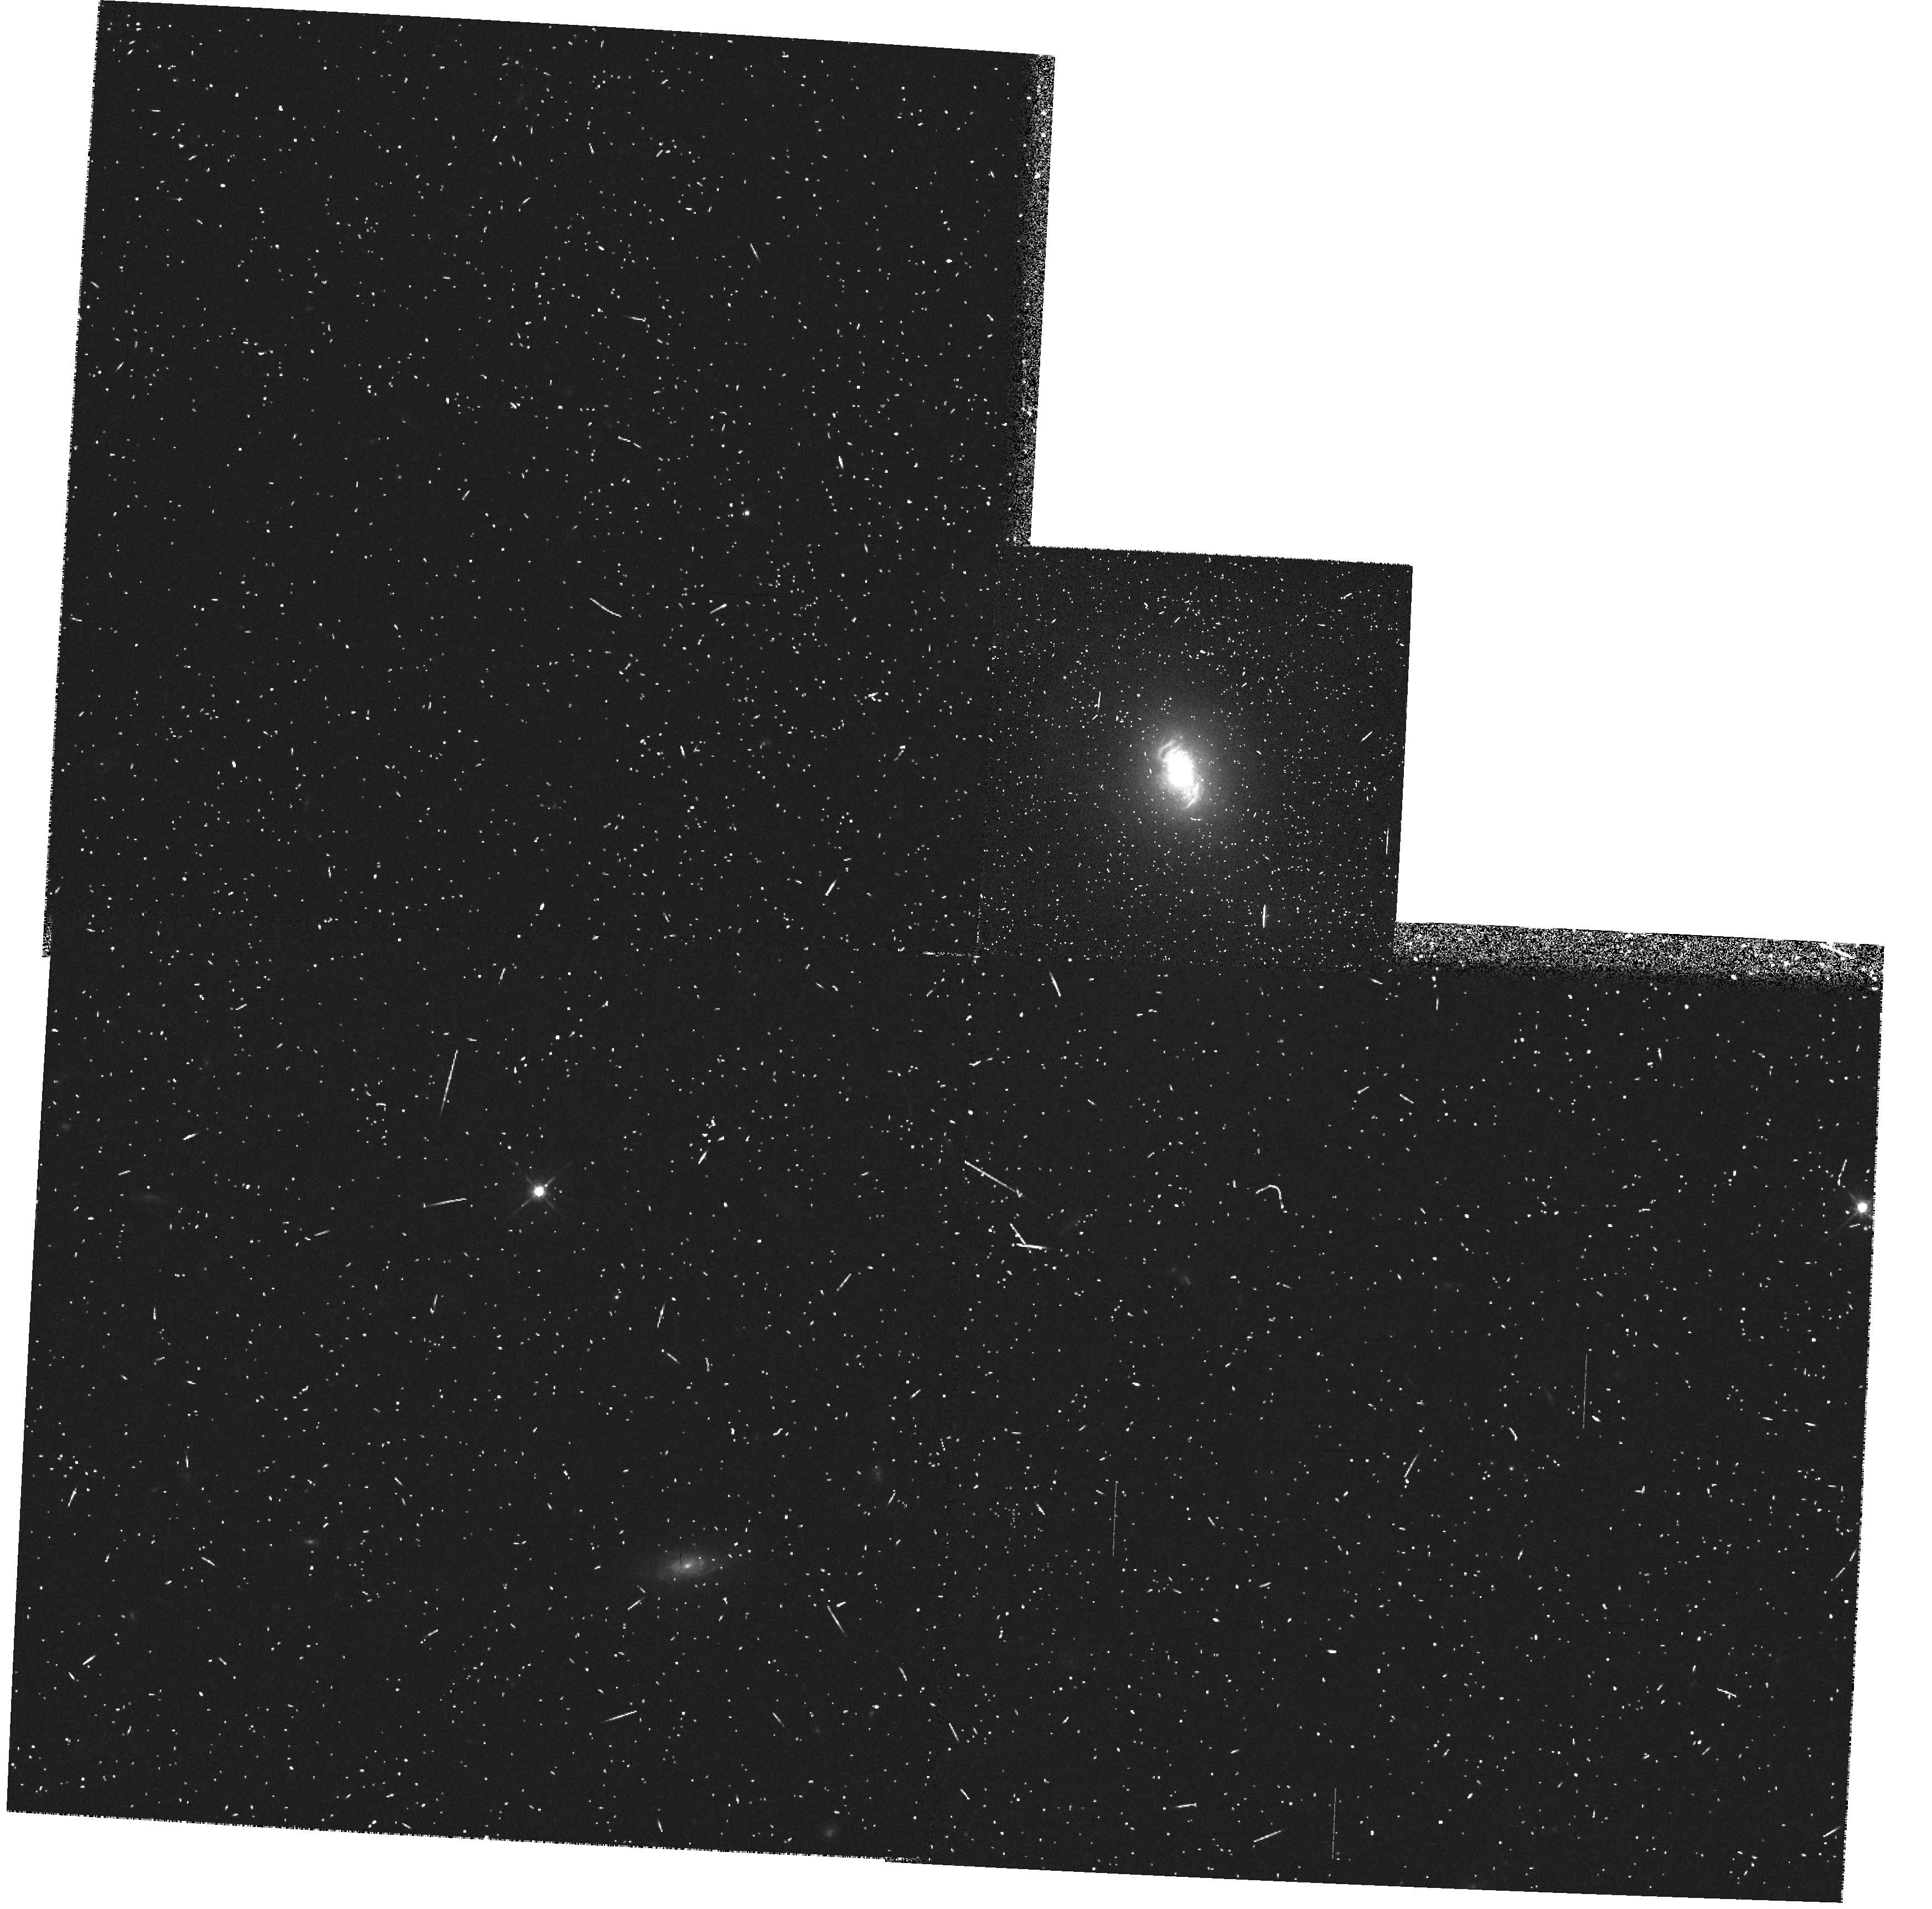
Target: IRAS11058-1131. Instrument: WFPC2/PC. Filter: F675W. Exposure: 10 min. Observation ID: hst_5746_03_wfpc2_pc_f675w_u2mg03

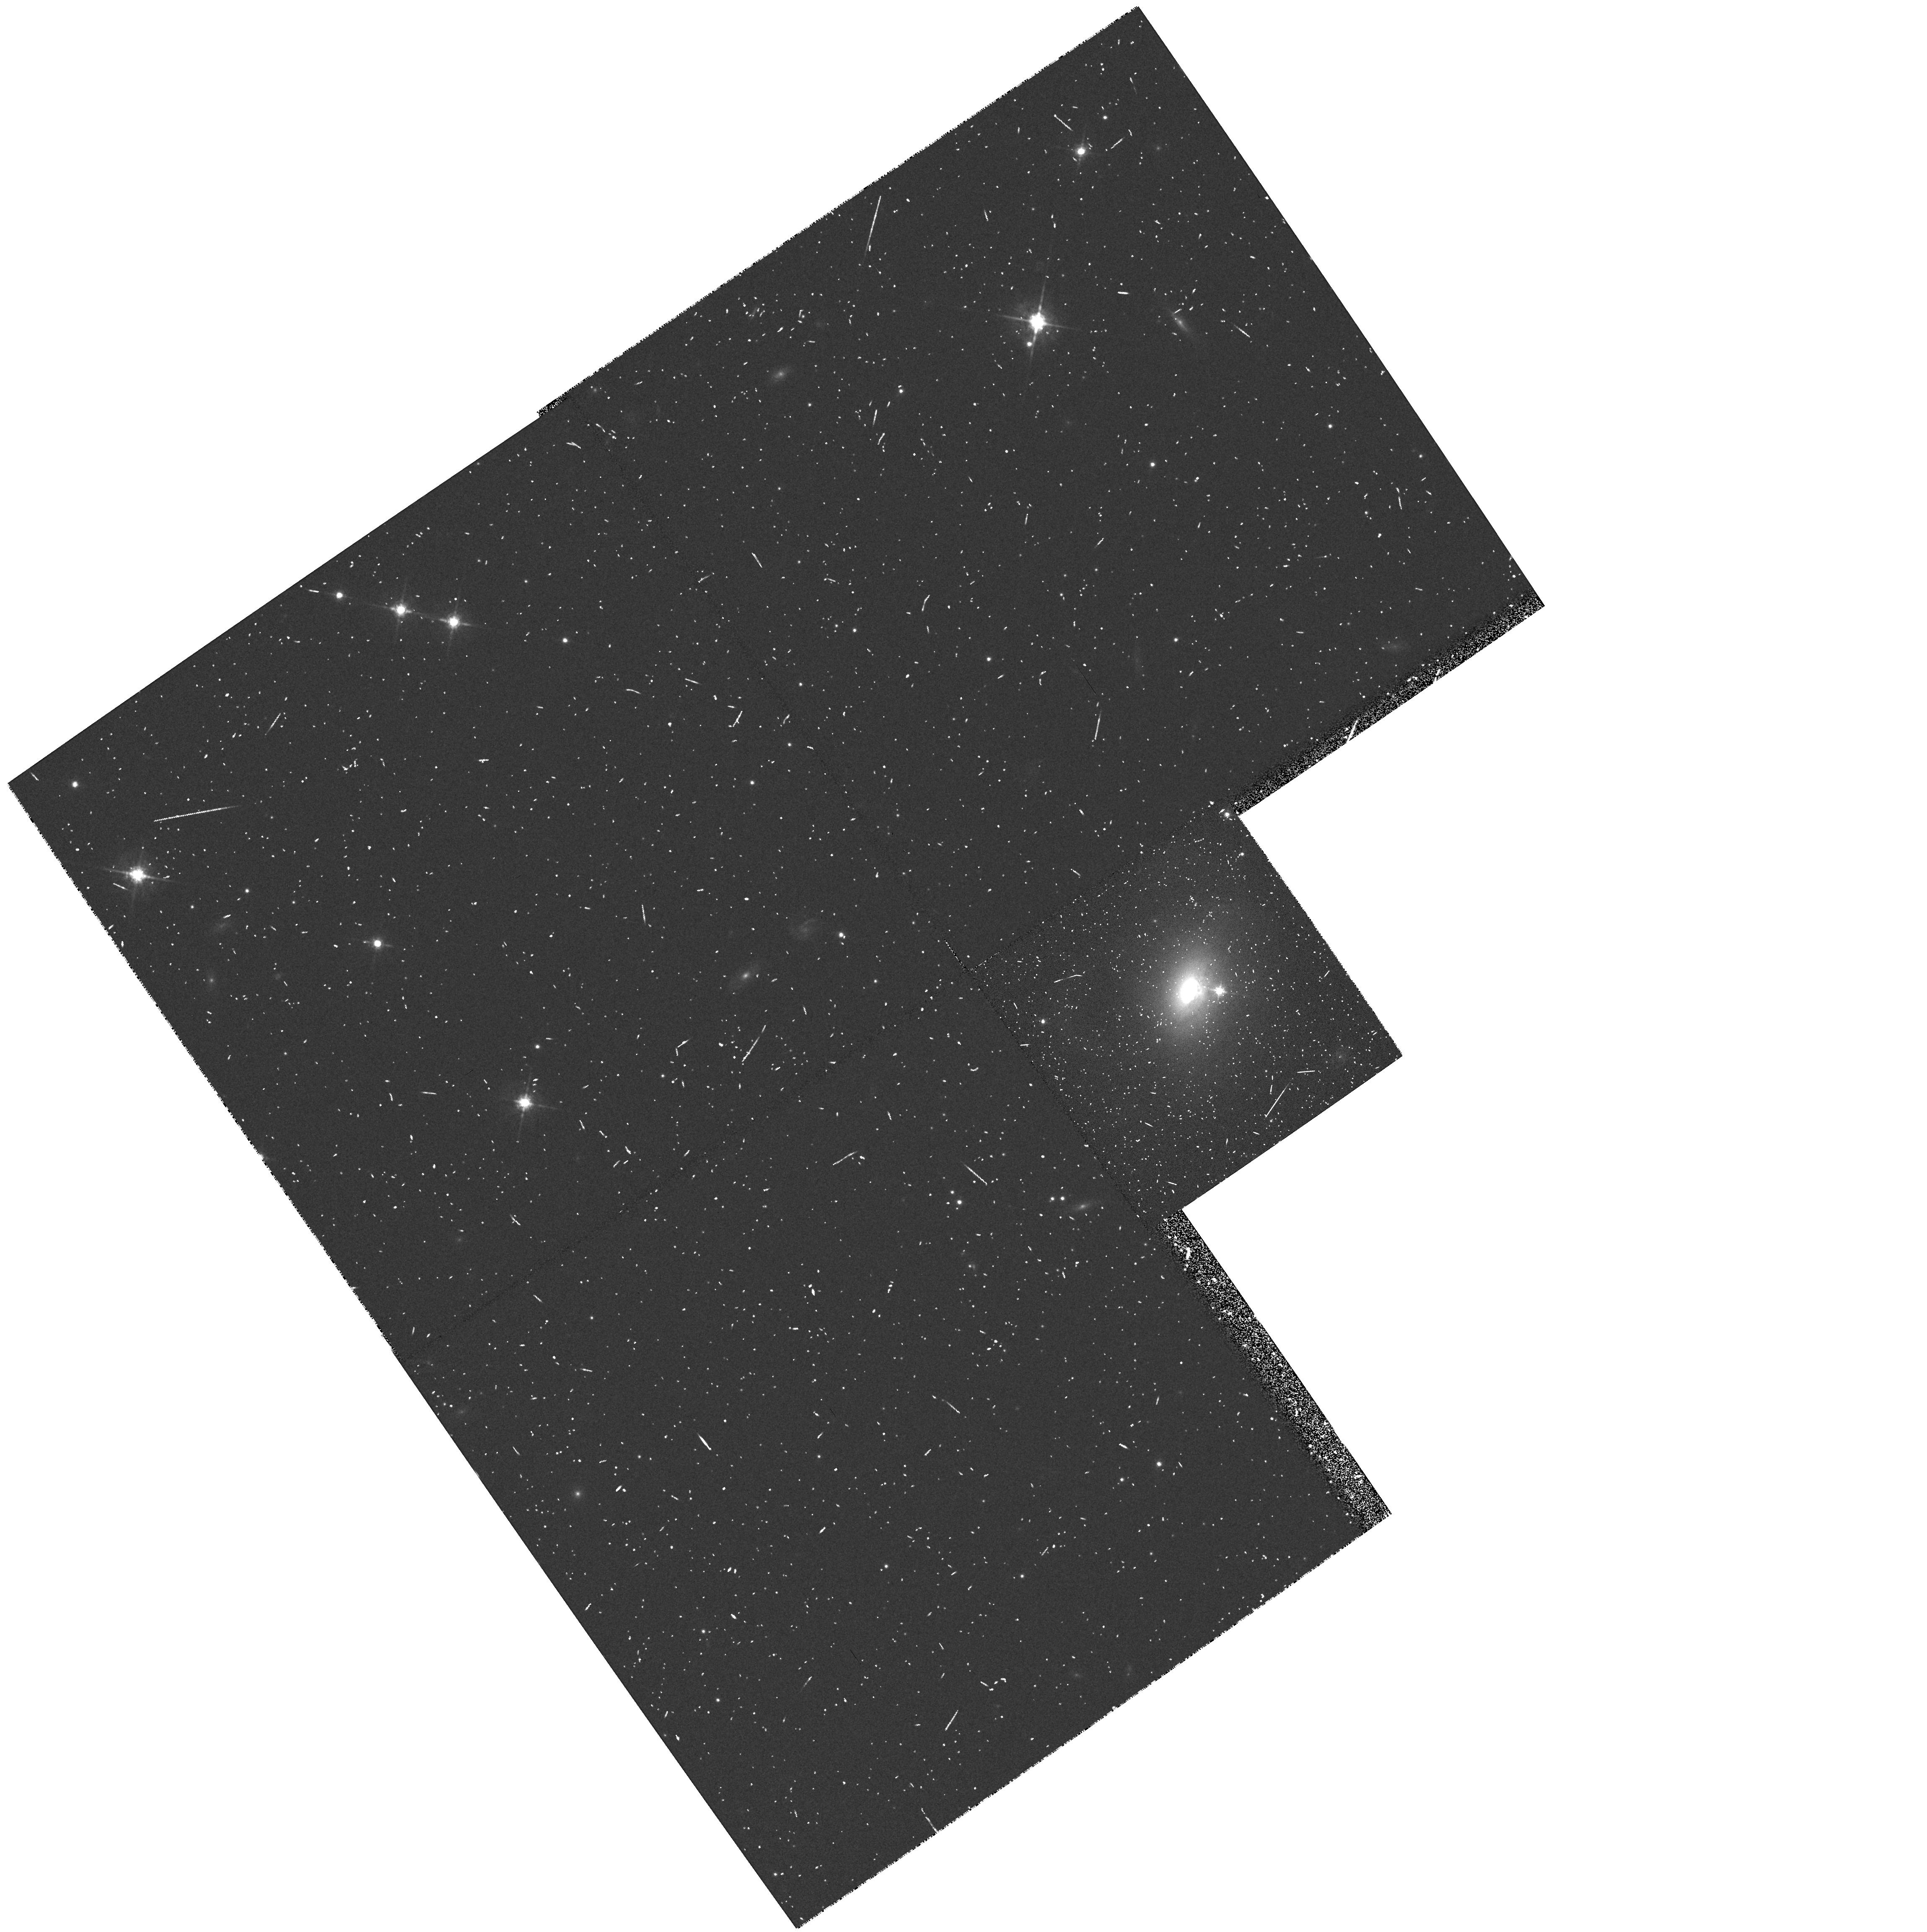
Target: IRAS19580-1818. Instrument: WFPC2/PC. Filter: F675W. Exposure: 10 min. Observation ID: hst_5746_02_wfpc2_pc_f675w_u2mg02

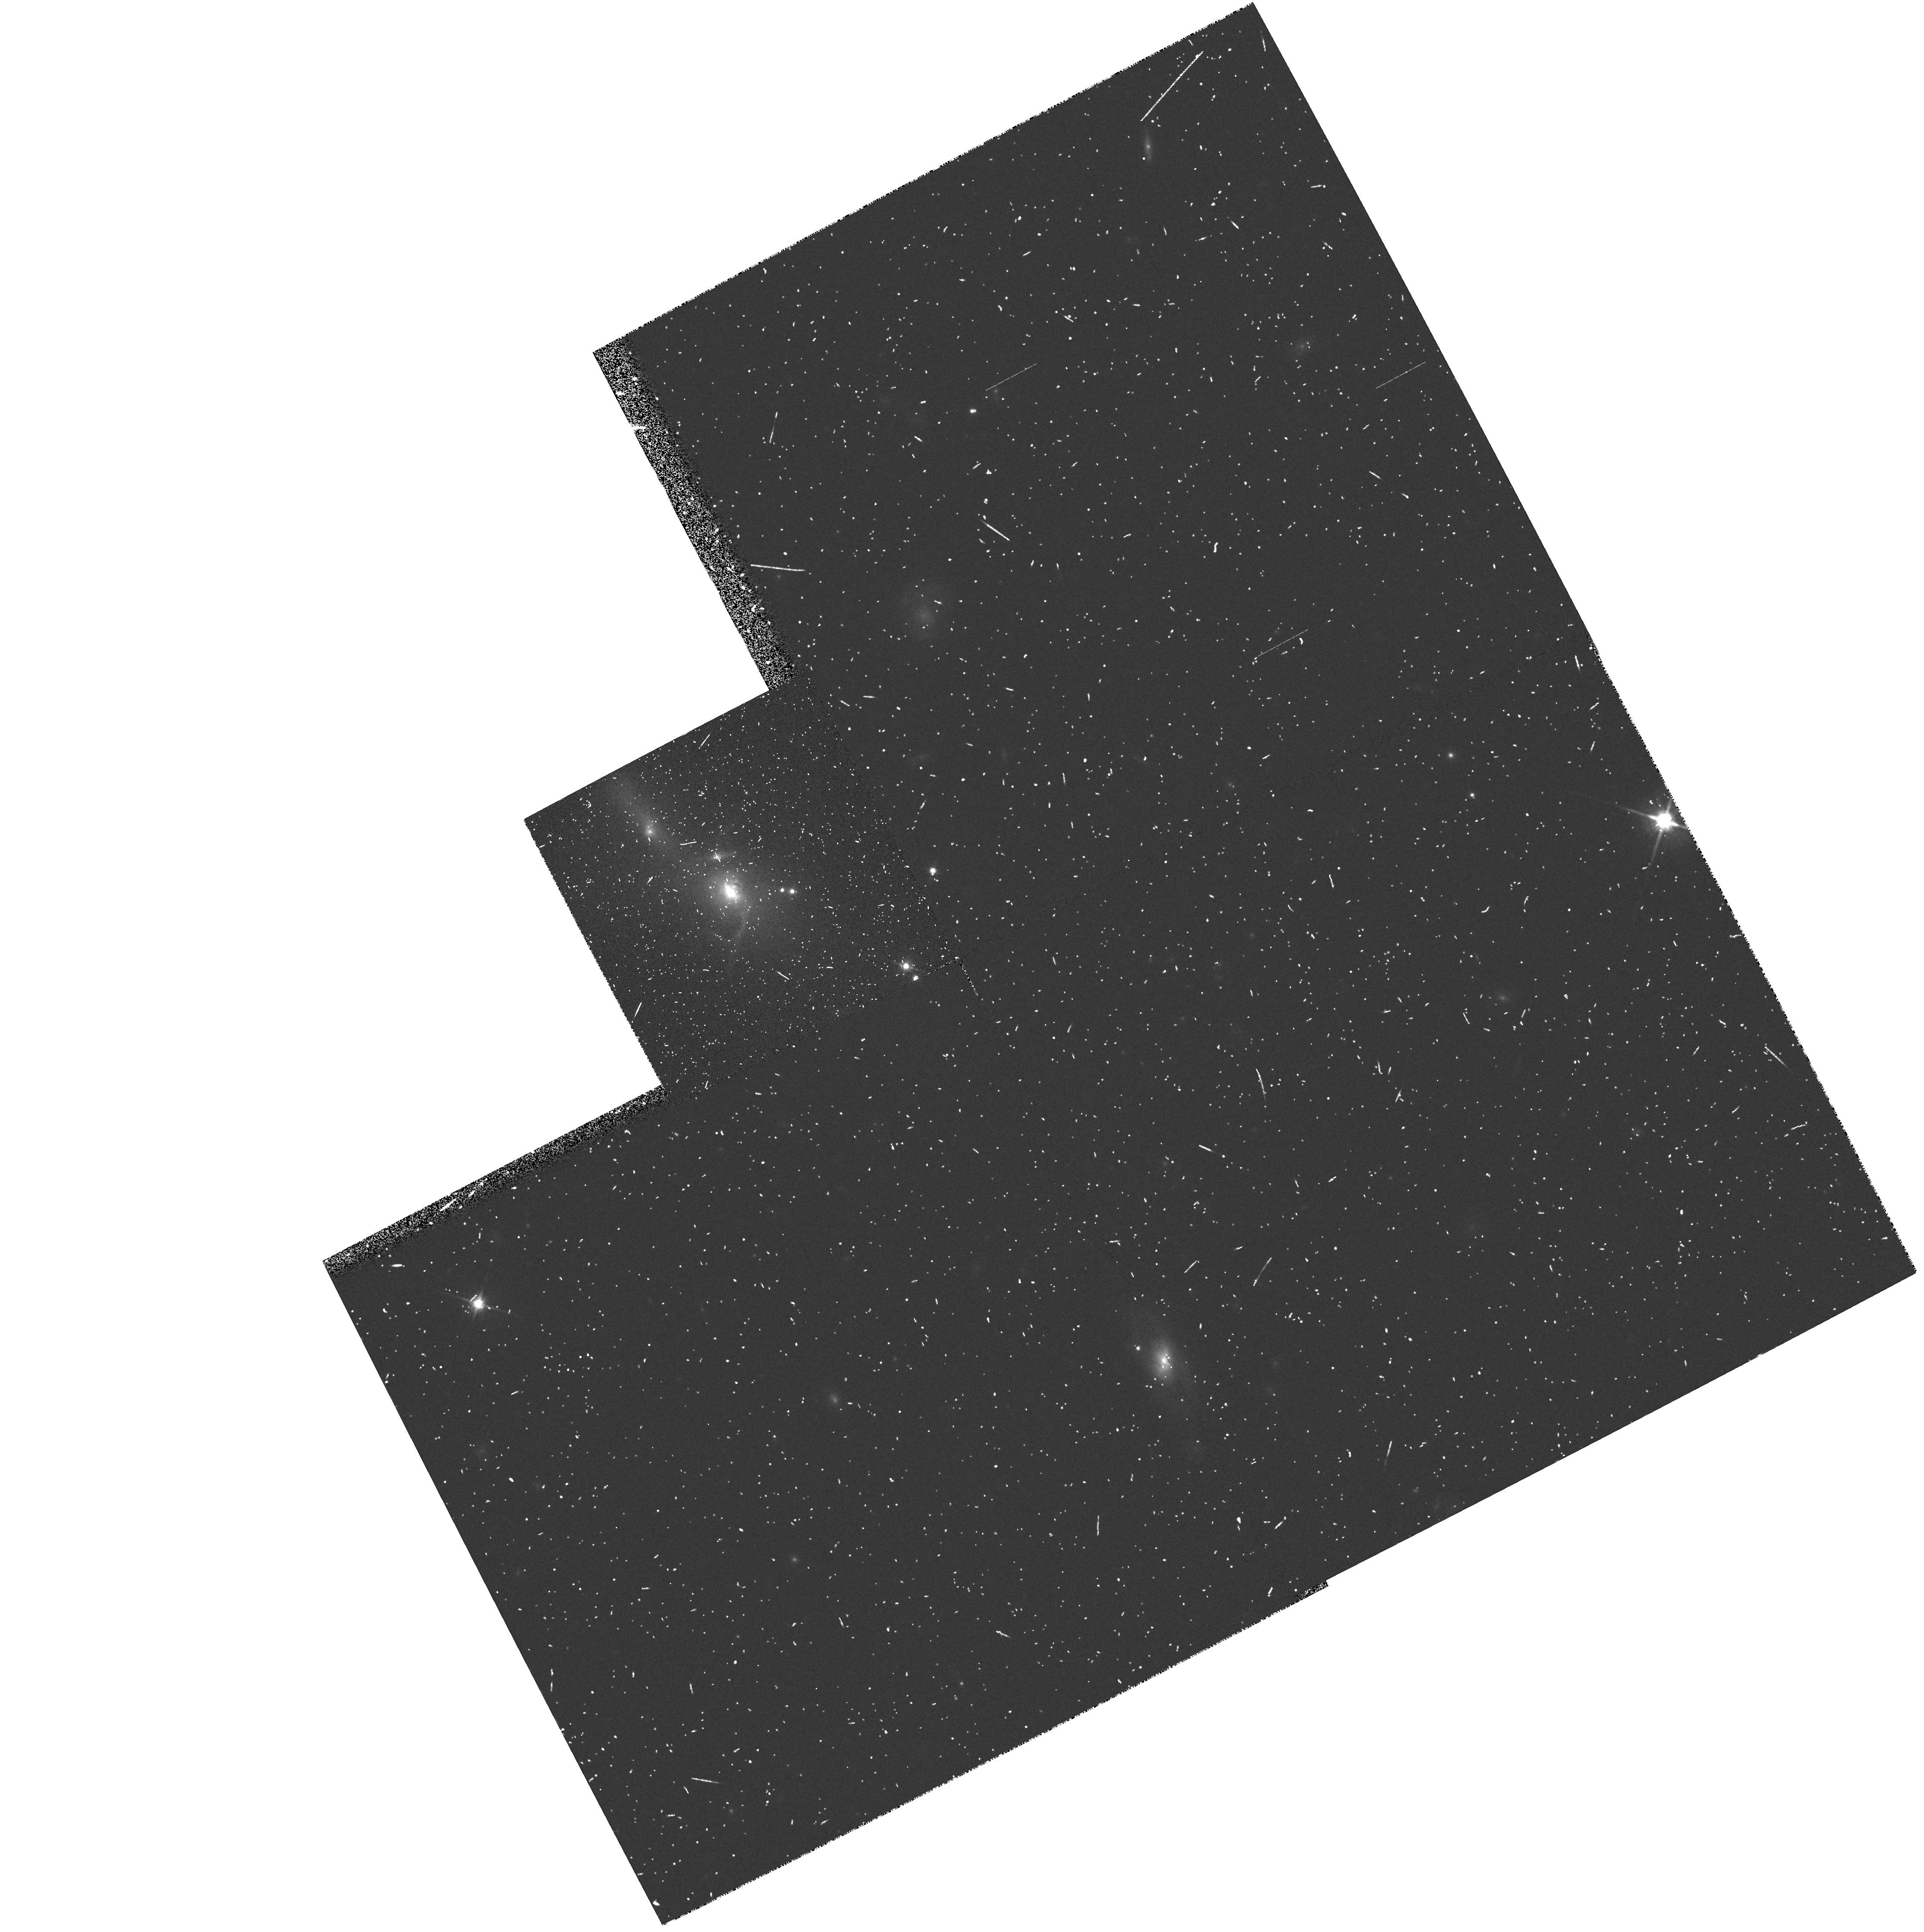
Target: IRAS04210+0400. Instrument: WFPC2/PC. Filter: F814W. Exposure: 10 min. Observation ID: hst_5746_04_wfpc2_pc_f814w_u2mg04

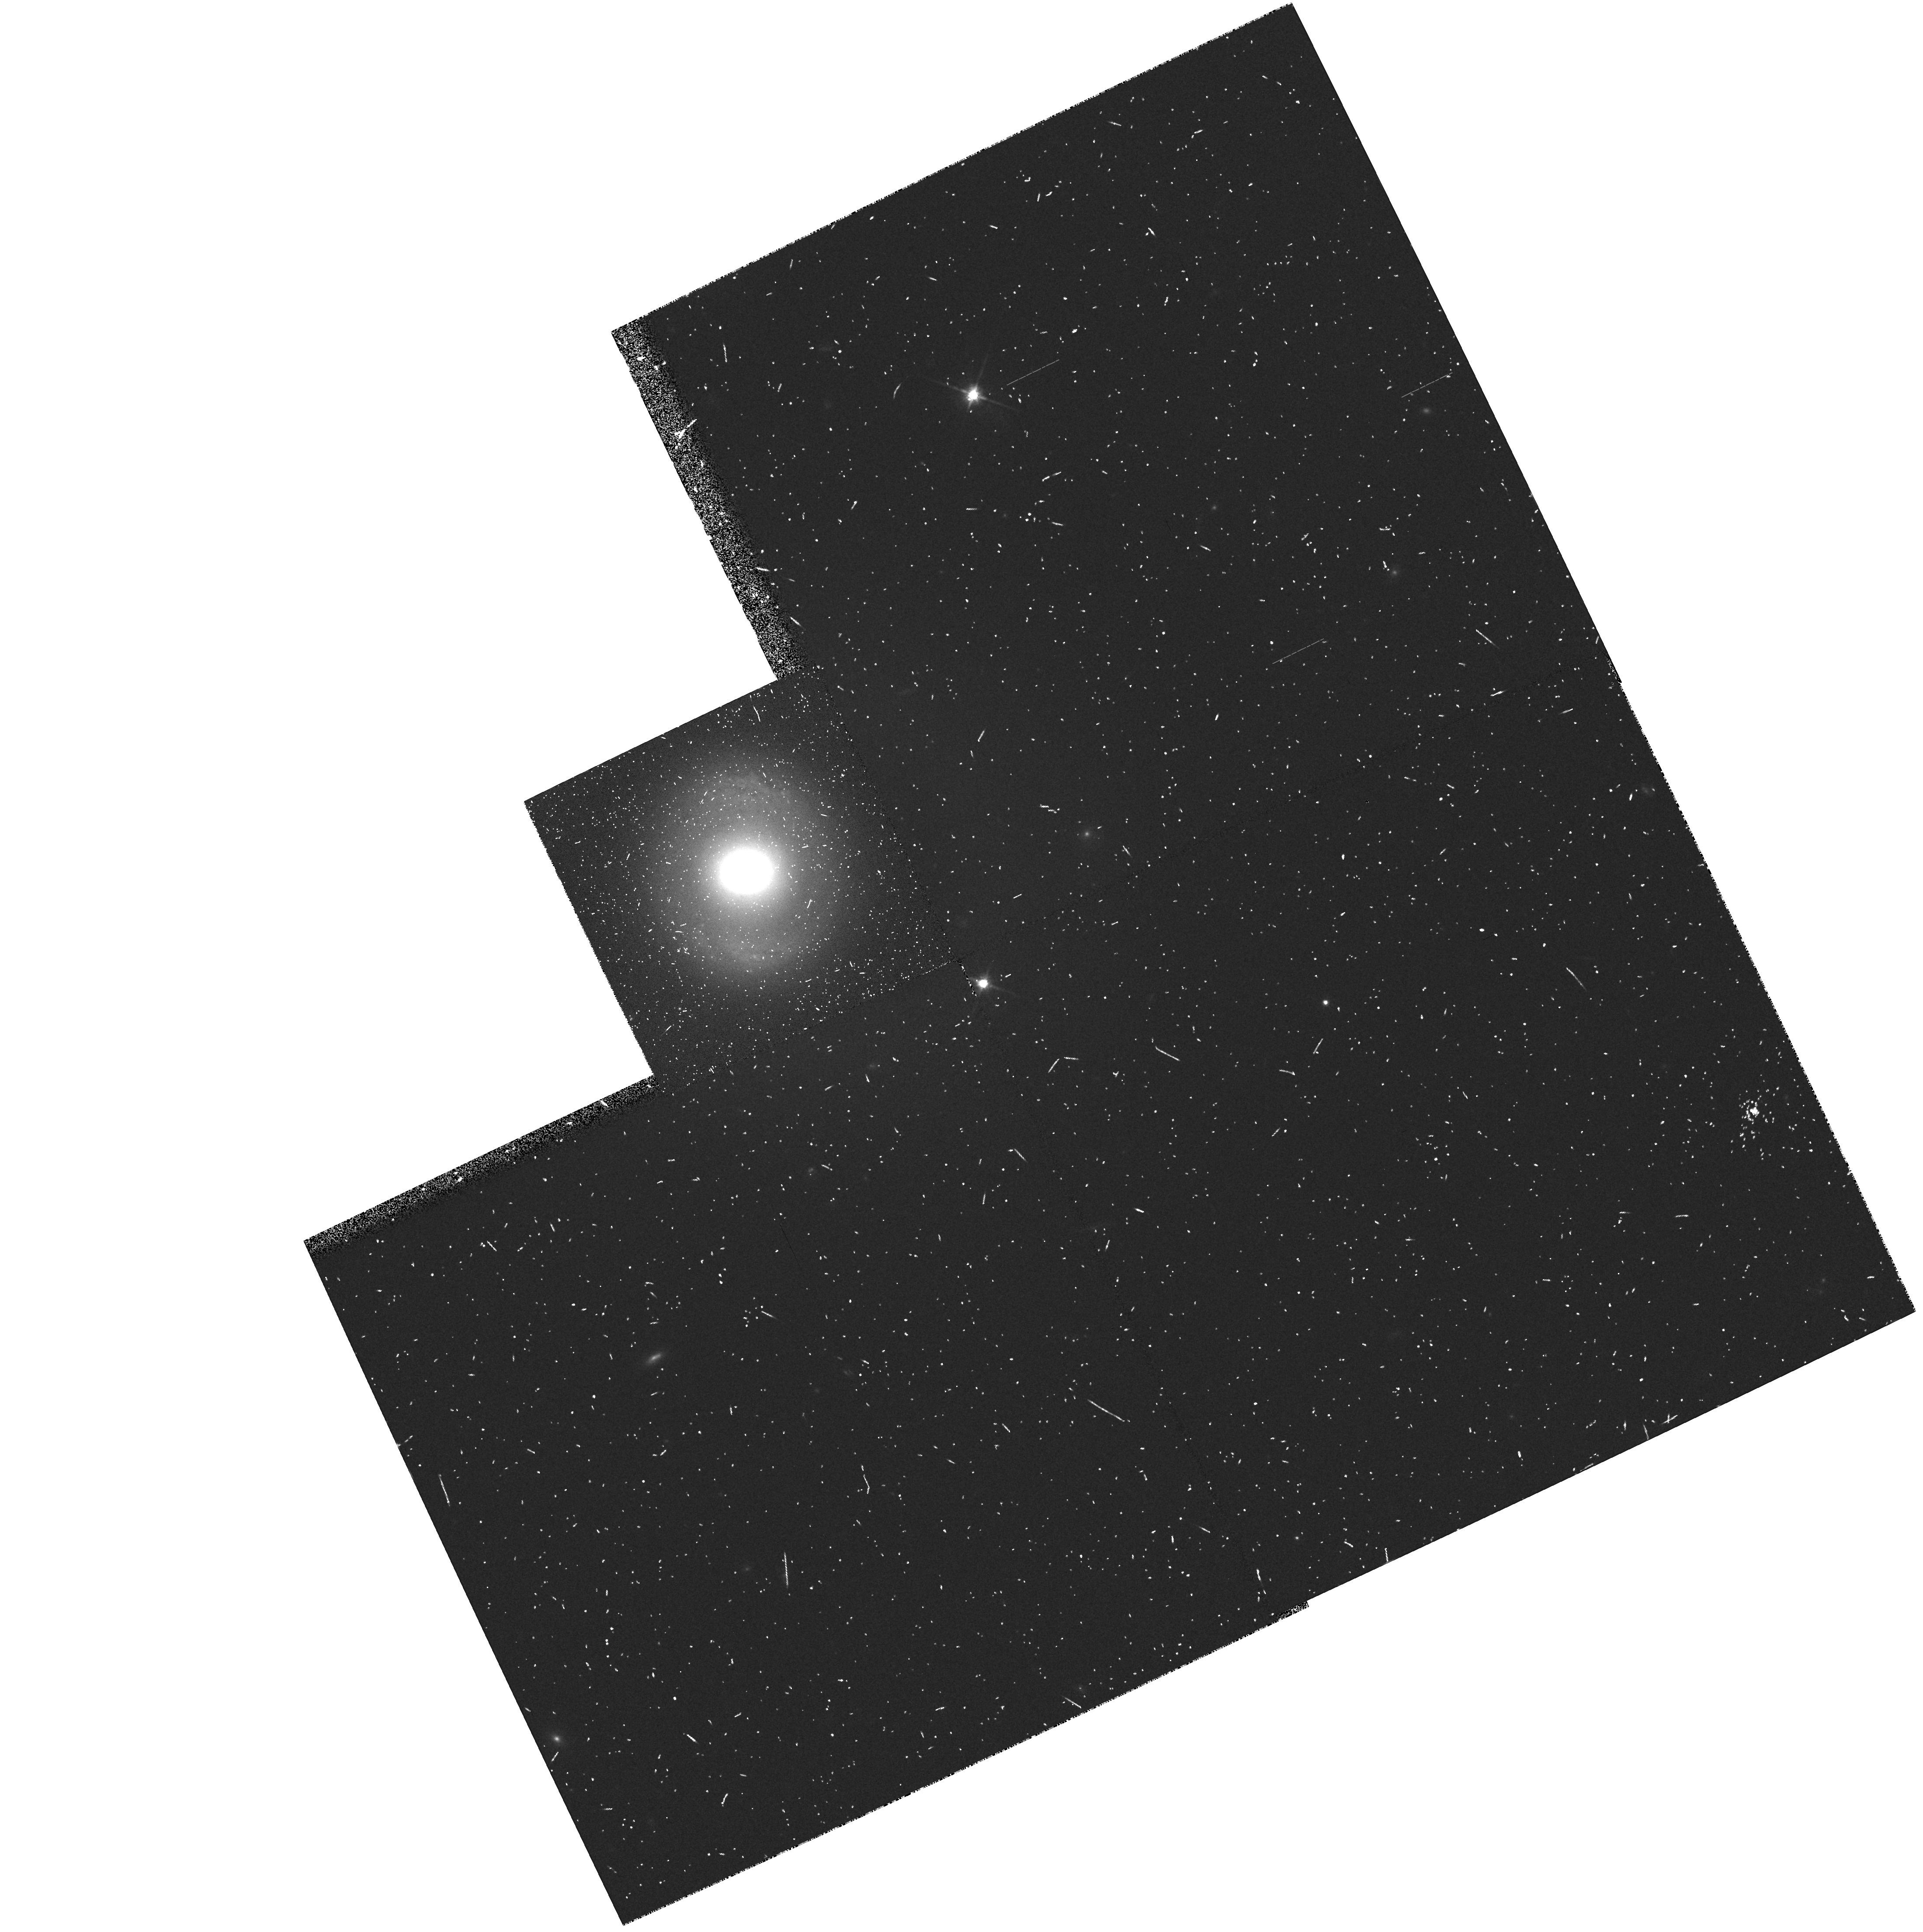
Target: MRK573. Instrument: WFPC2/PC. Filter: F814W. Exposure: 10 min. Observation ID: hst_5746_05_wfpc2_pc_f814w_u2mg05

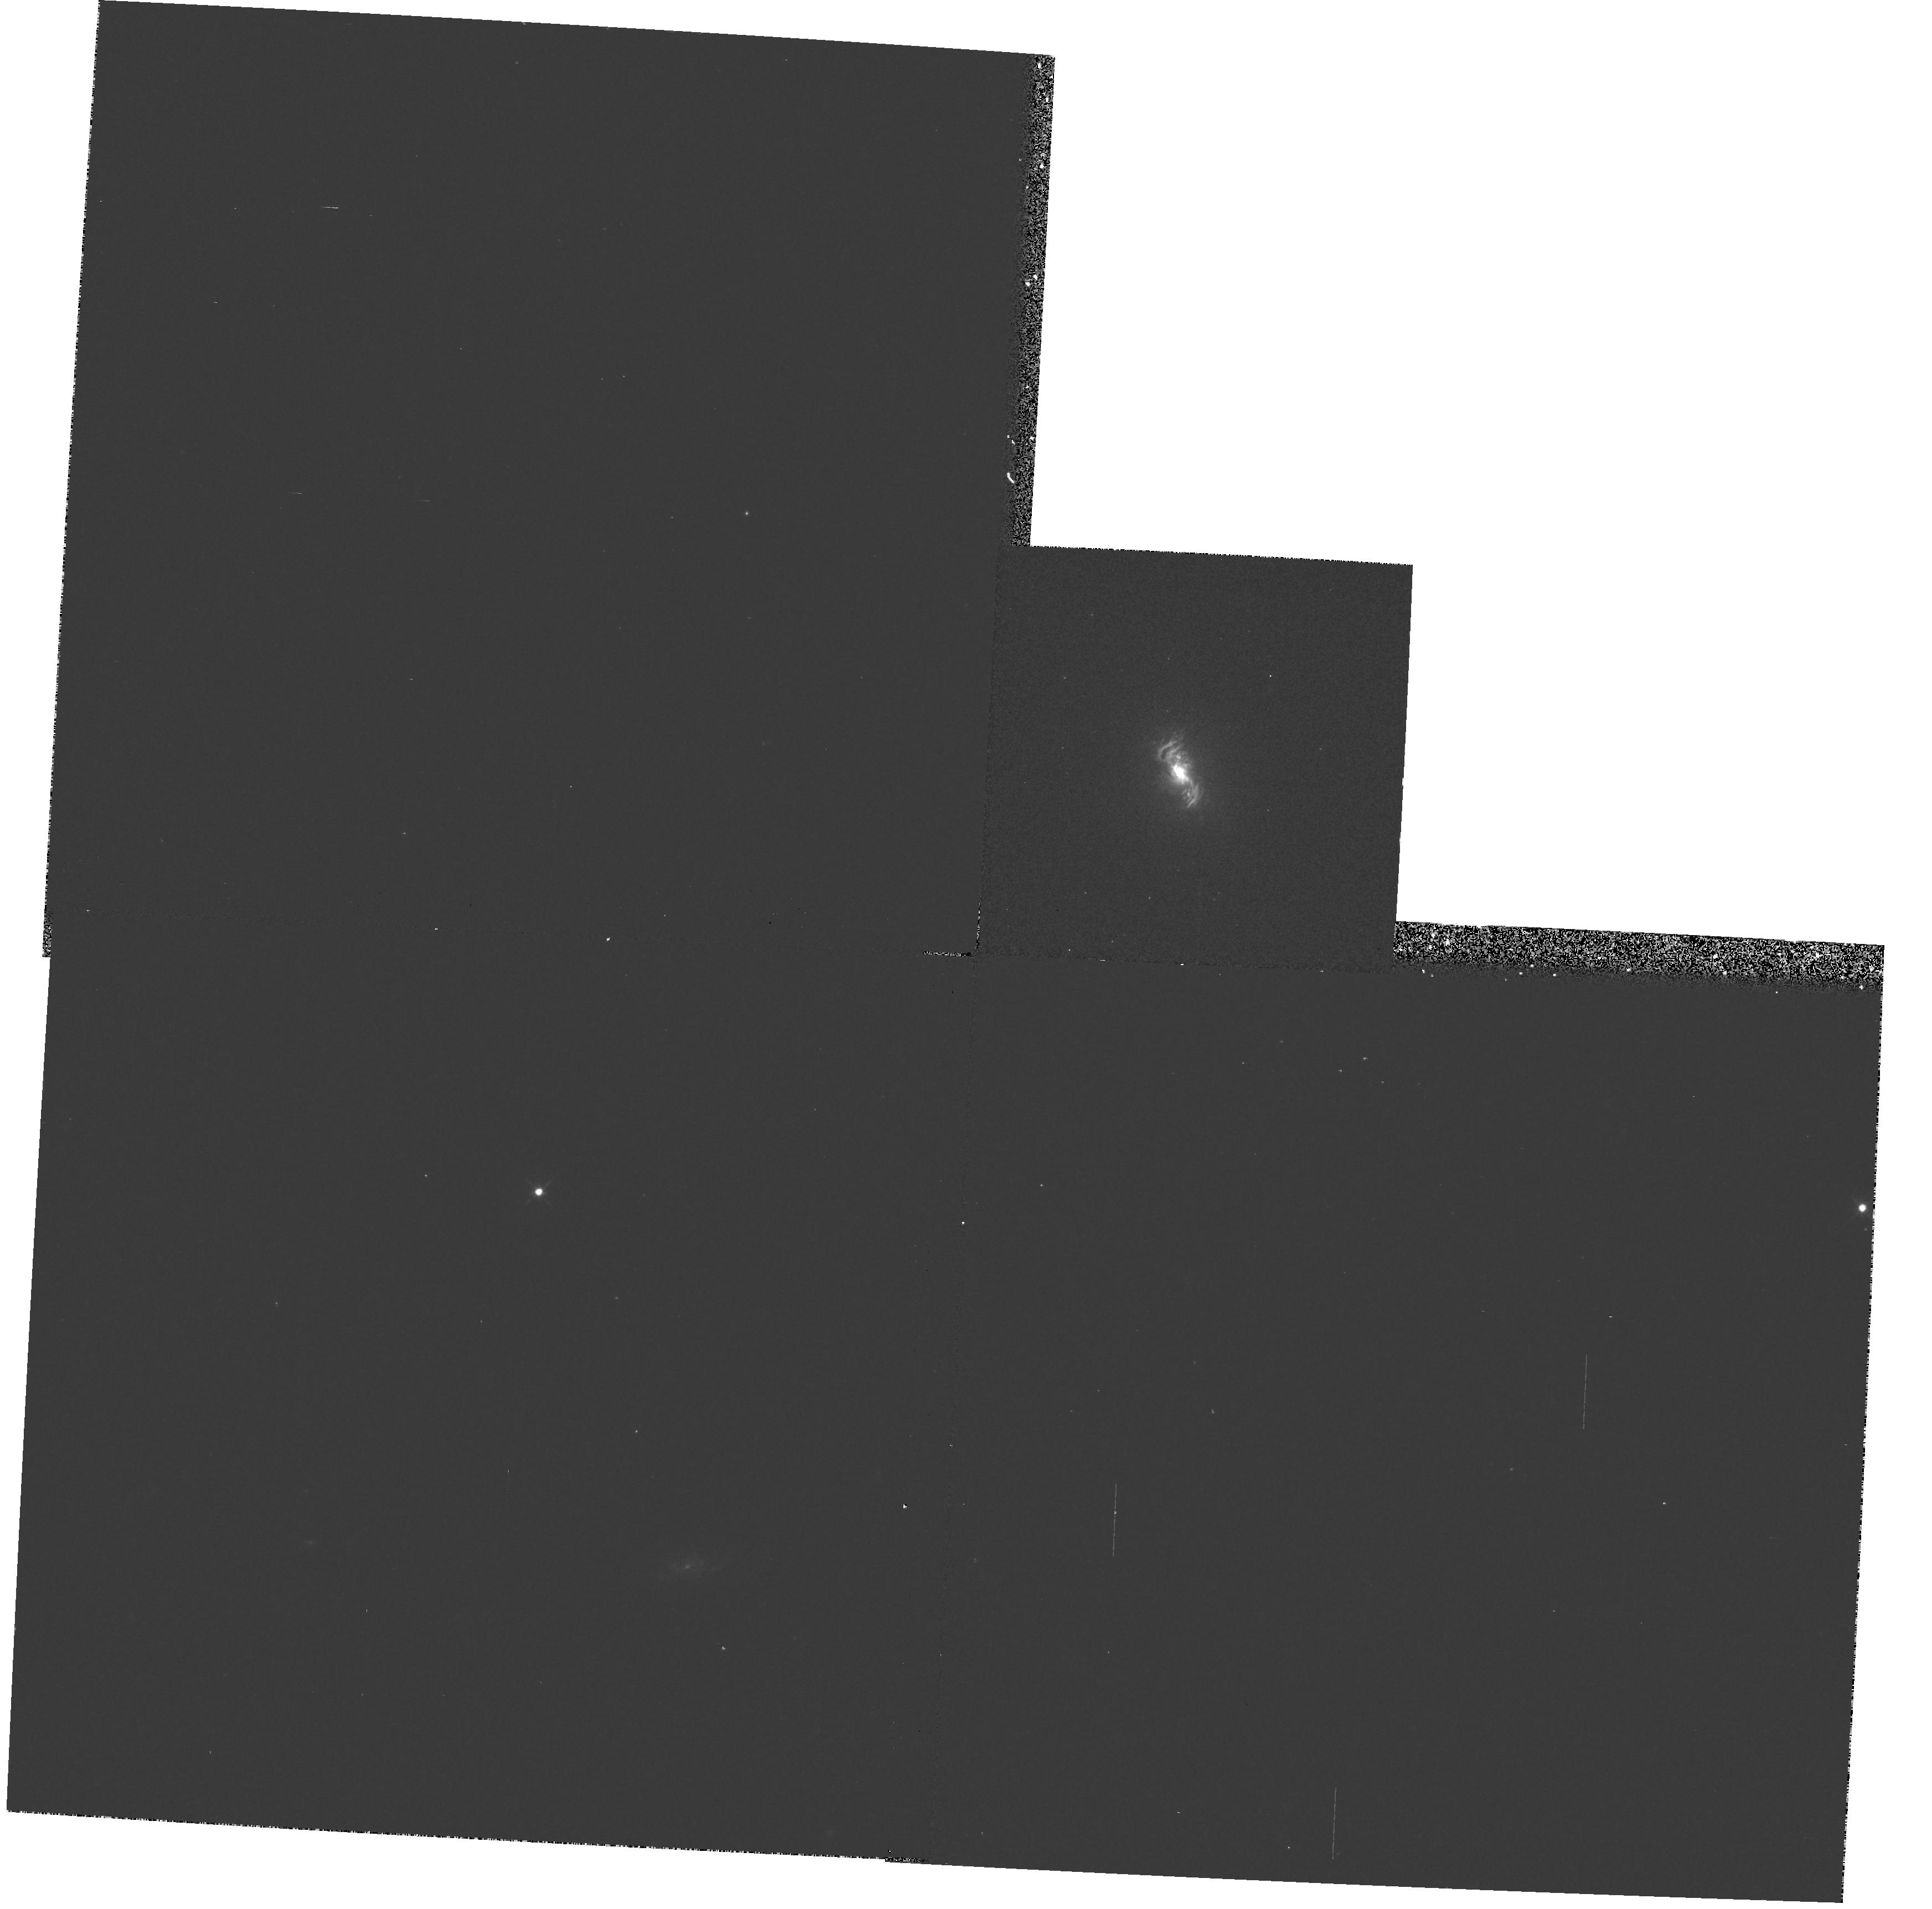
Target: IRAS11058-1131. Instrument: WFPC2/PC. Filter: F547M. Exposure: 10 min. Observation ID: hst_5746_03_wfpc2_pc_f547m_u2mg03

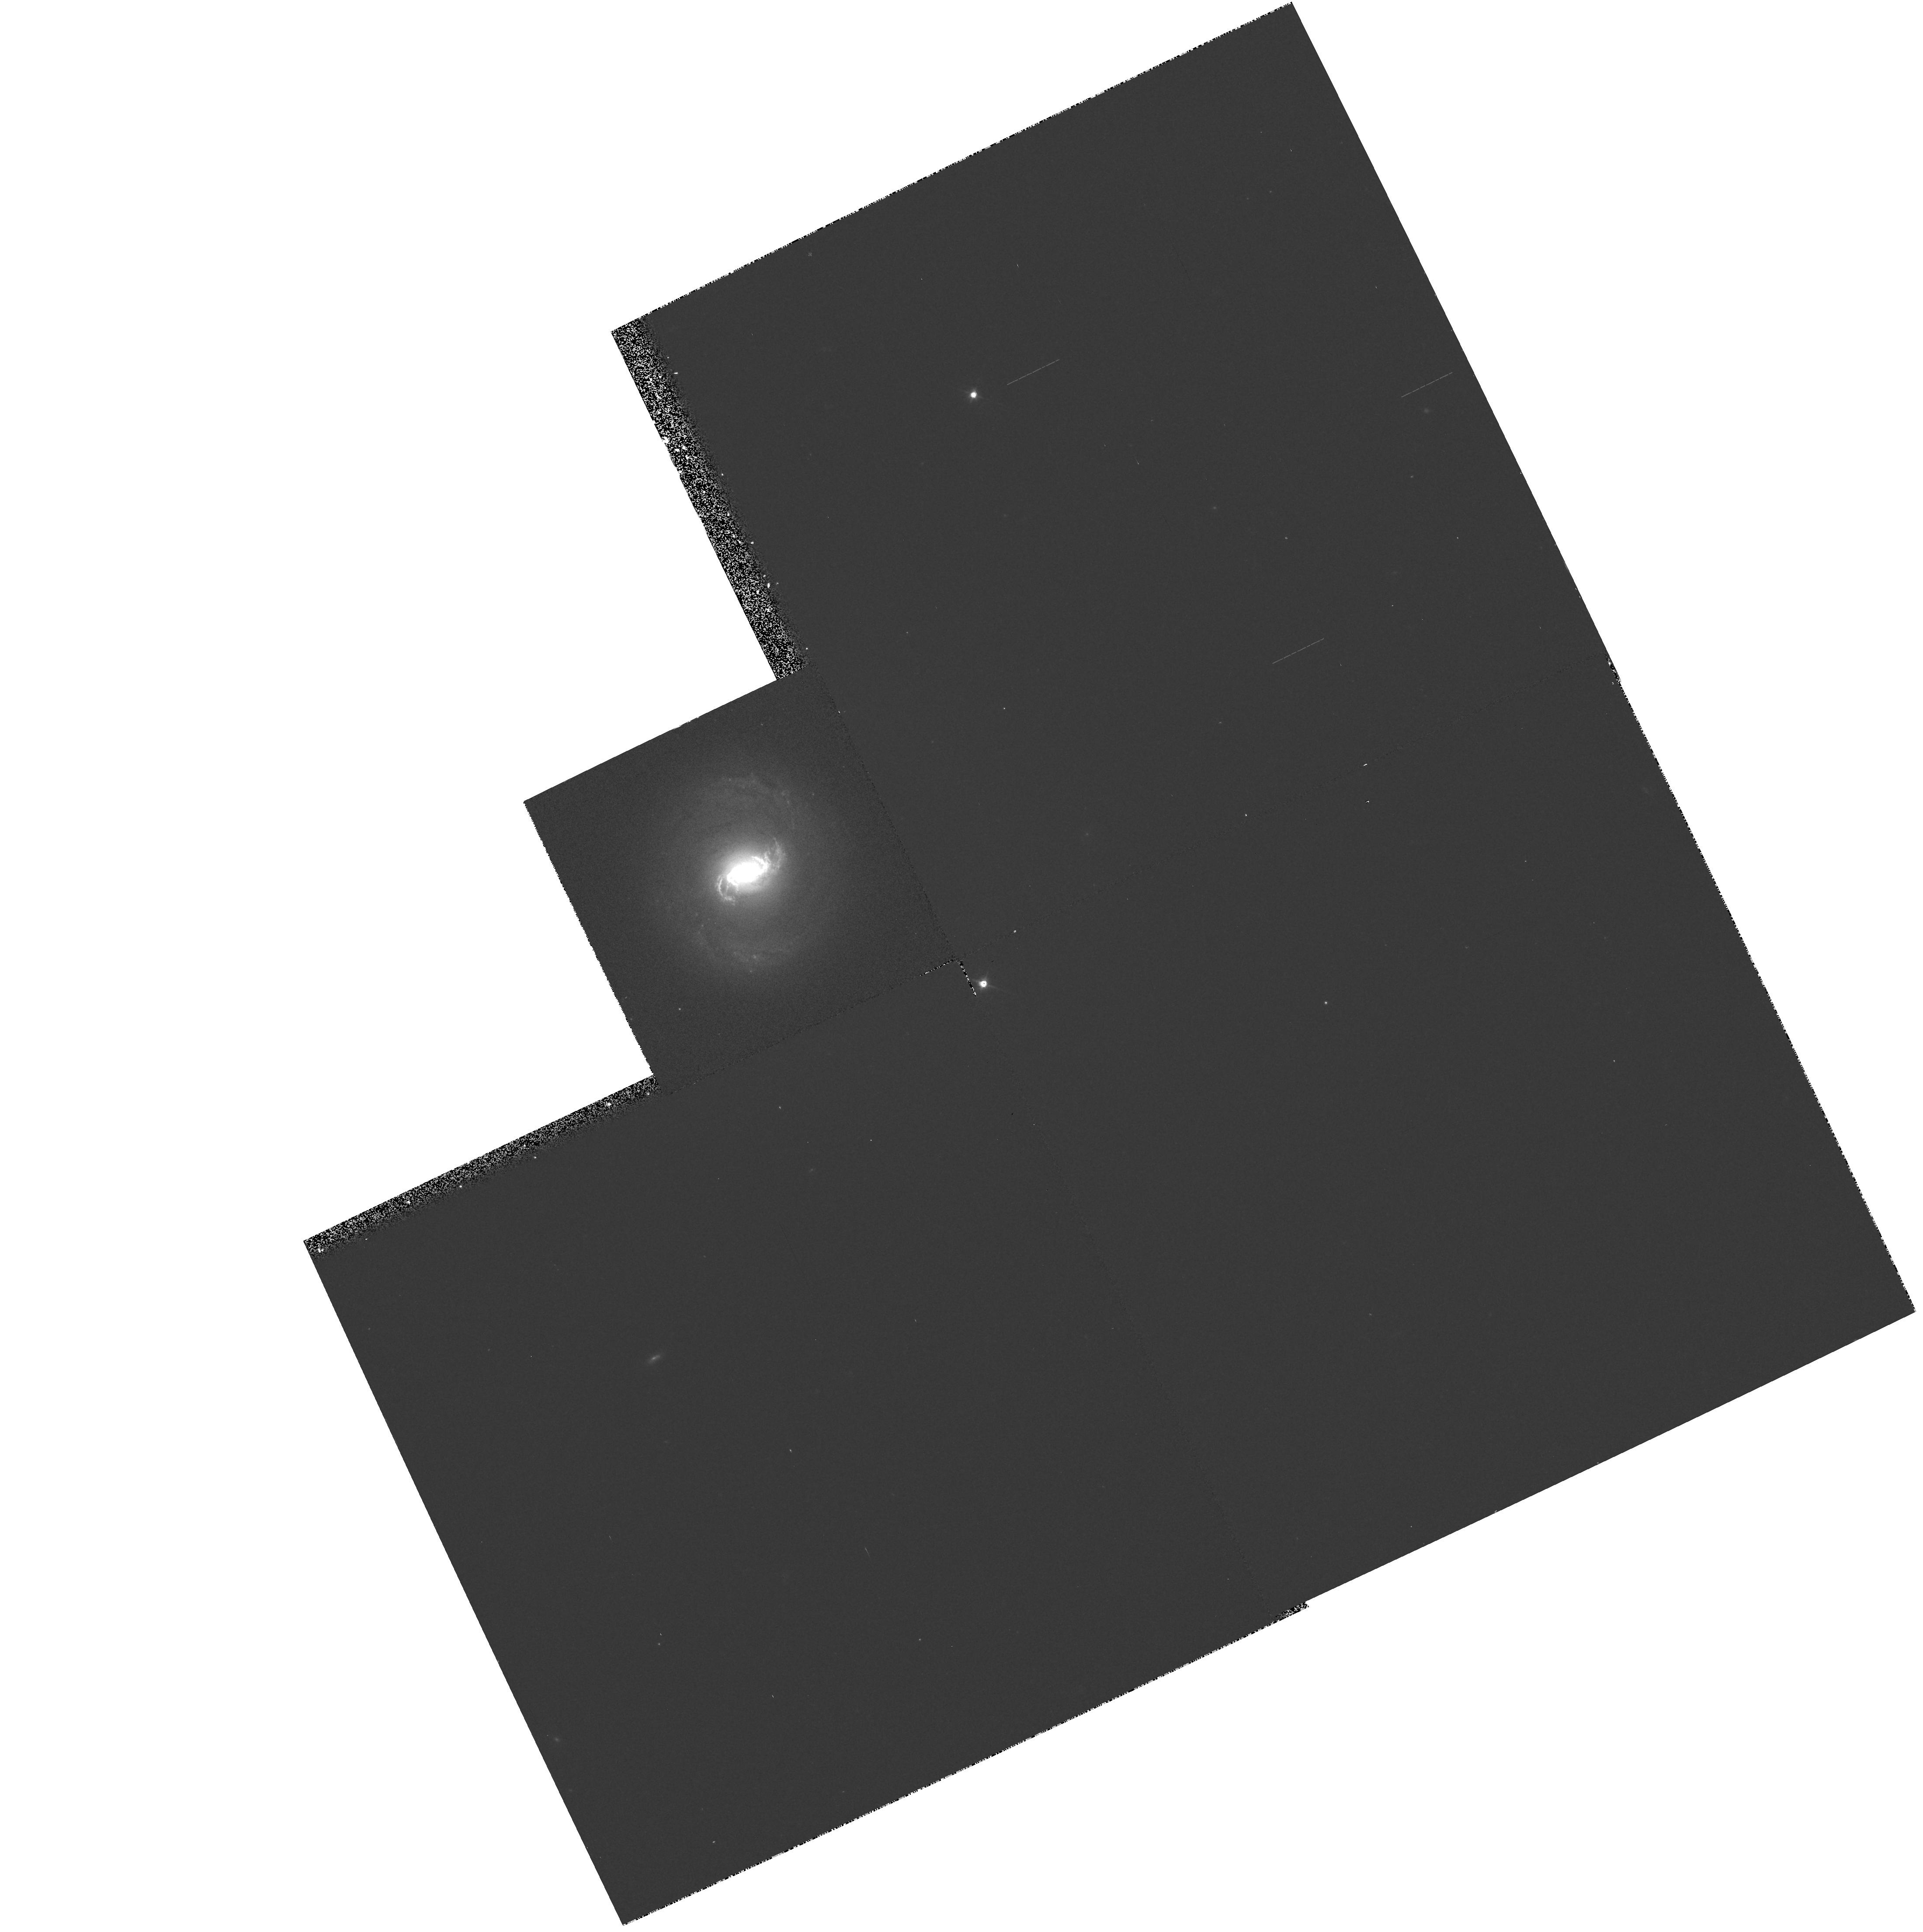
Target: MRK573. Instrument: WFPC2/PC. Filter: F569W. Exposure: 10 min. Observation ID: hst_5746_05_wfpc2_pc_f569w_u2mg05

HIGH-SPATIAL RESOLUTION IMAGING AND POLARIZATION OF AGN (PI: Macchetto, F. Duccio)

After the discovery of significant optical polarization in some Seyfert 2 the study of polarized flux has proved to be a very useful tool for a better understanding of these objects. In particular, spectropolarimetry observations have provided very useful information on the nature of Seyfert 2 galaxies and have revealed in some spectrum broad Balmer lines and a polarized non stellar continuum. The polarized spectrum reproduces the spectrum of a Seyfert 1 galaxy indicating that these Seyfert 2 galaxies contain a hidden Seyfert 1 nucleus; the emission from the nucleus is reflected in our line of sight producing the observed polarization. More recently HST imaging polarimetry has proven to be a unique tool for a better understanding of the hidden radiation source and and its relation with the surrounding medium. For this reason we propose to carry out imaging polarimetry of Seyfert 2 galaxies. In addition we propose to perform new observations of candidates for the continuation of this program. This is a follow to Proposal 3504 for which 7.85 hours have been approved for Cycle 4.